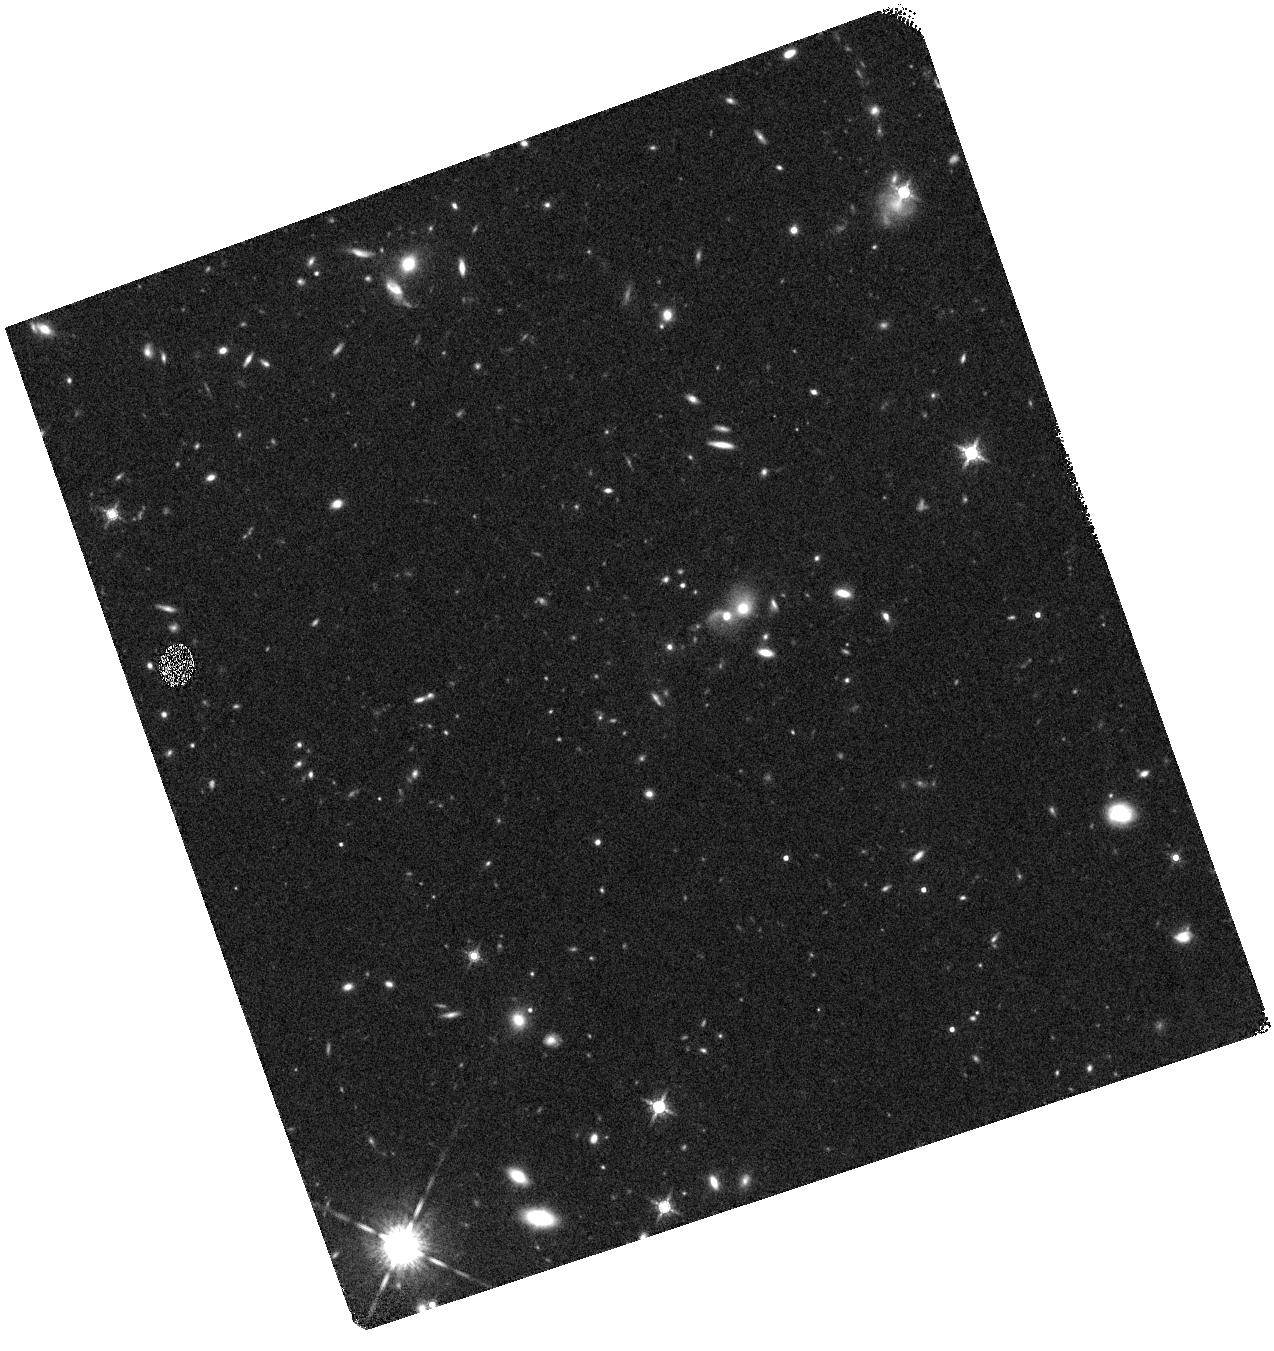
Target: ID402009
Instrument: WFC3/IR
Filter: F160W
Exposure: 16 min
Observation ID: hst_15229_02_wfc3_ir_f160w_idk102

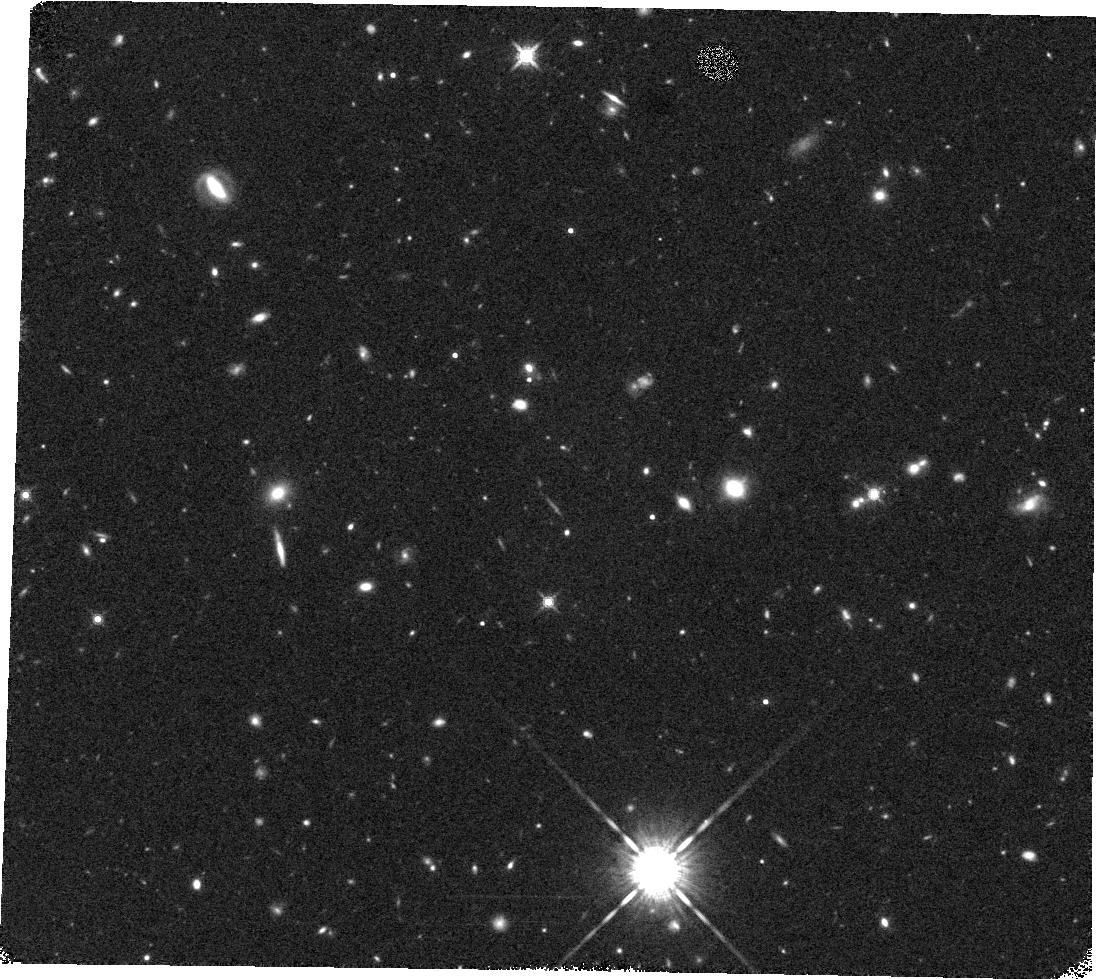
Target: ID248503
Instrument: WFC3/IR
Filter: F160W
Exposure: 18 min
Observation ID: hst_15229_08_wfc3_ir_f160w_idk108

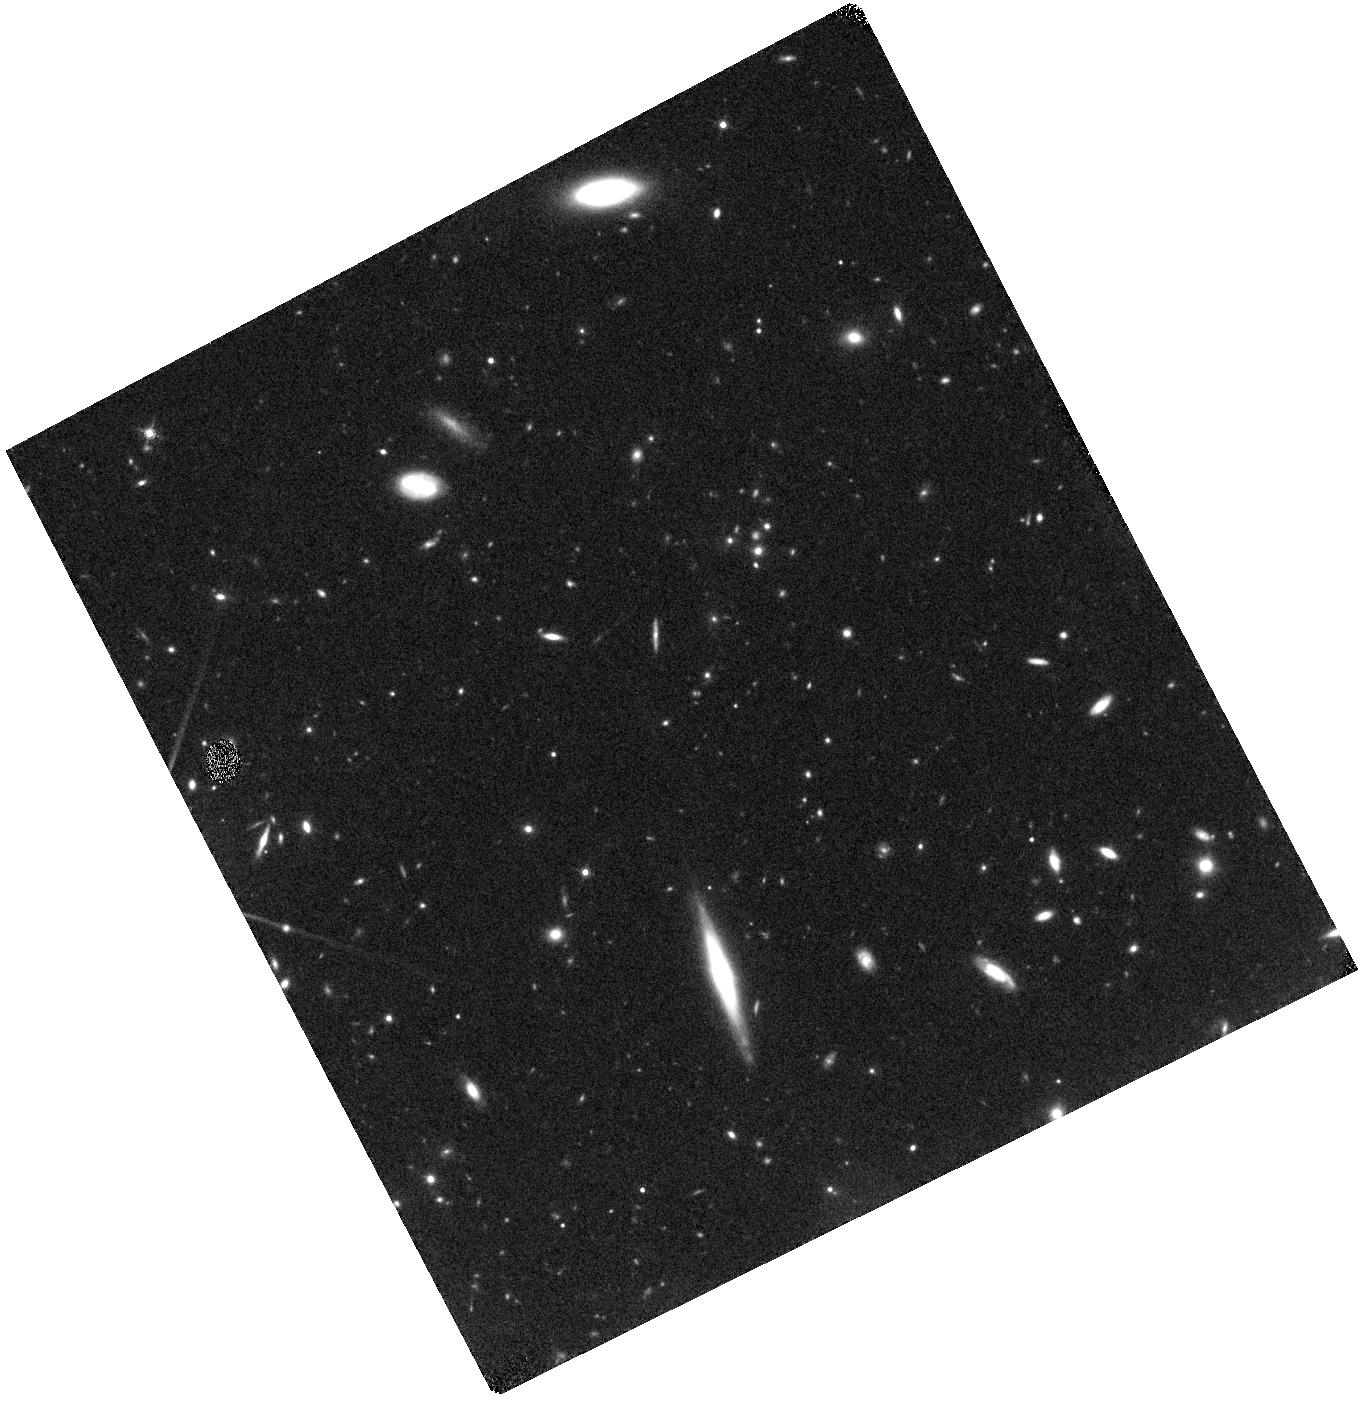
Target: ID93434
Instrument: WFC3/IR
Filter: F160W
Exposure: 18 min
Observation ID: hst_15229_05_wfc3_ir_f160w_idk105

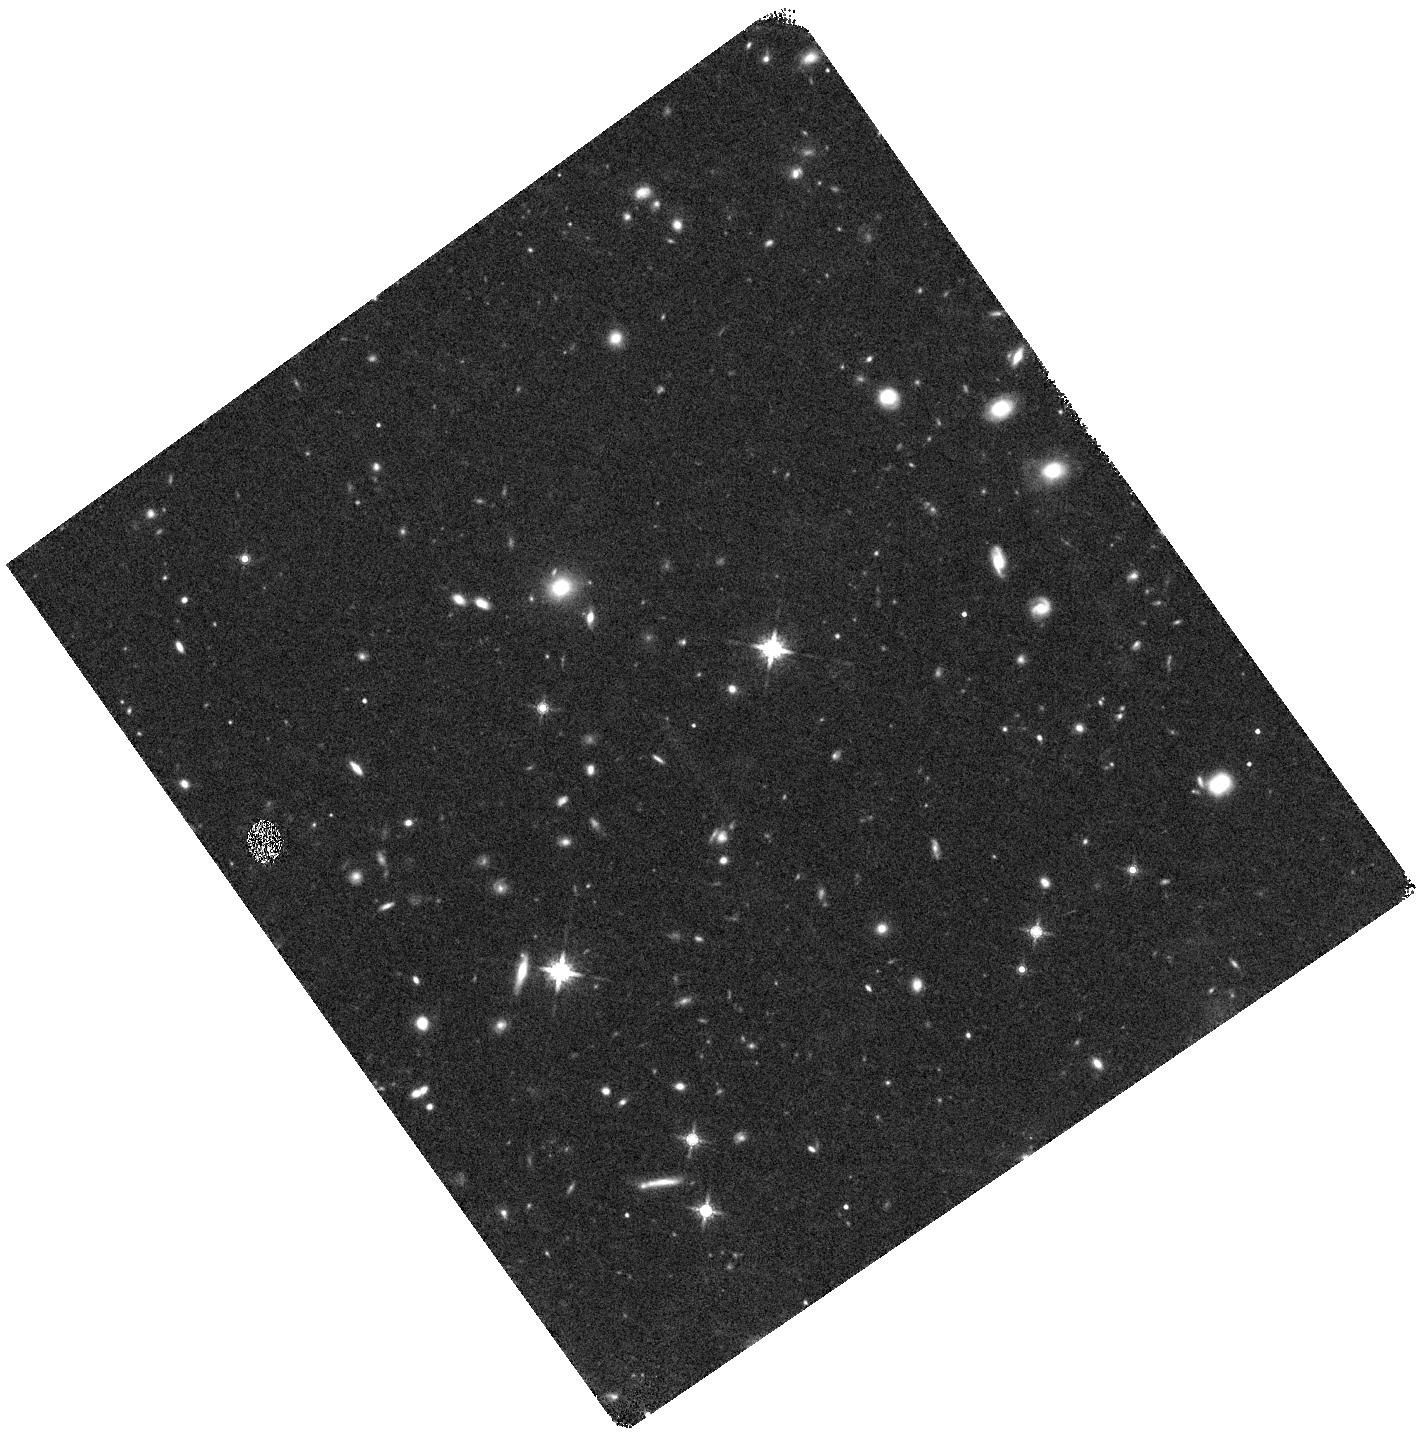
Target: ID21292
Instrument: WFC3/IR
Filter: F160W
Exposure: 16 min
Observation ID: hst_15229_04_wfc3_ir_f160w_idk104

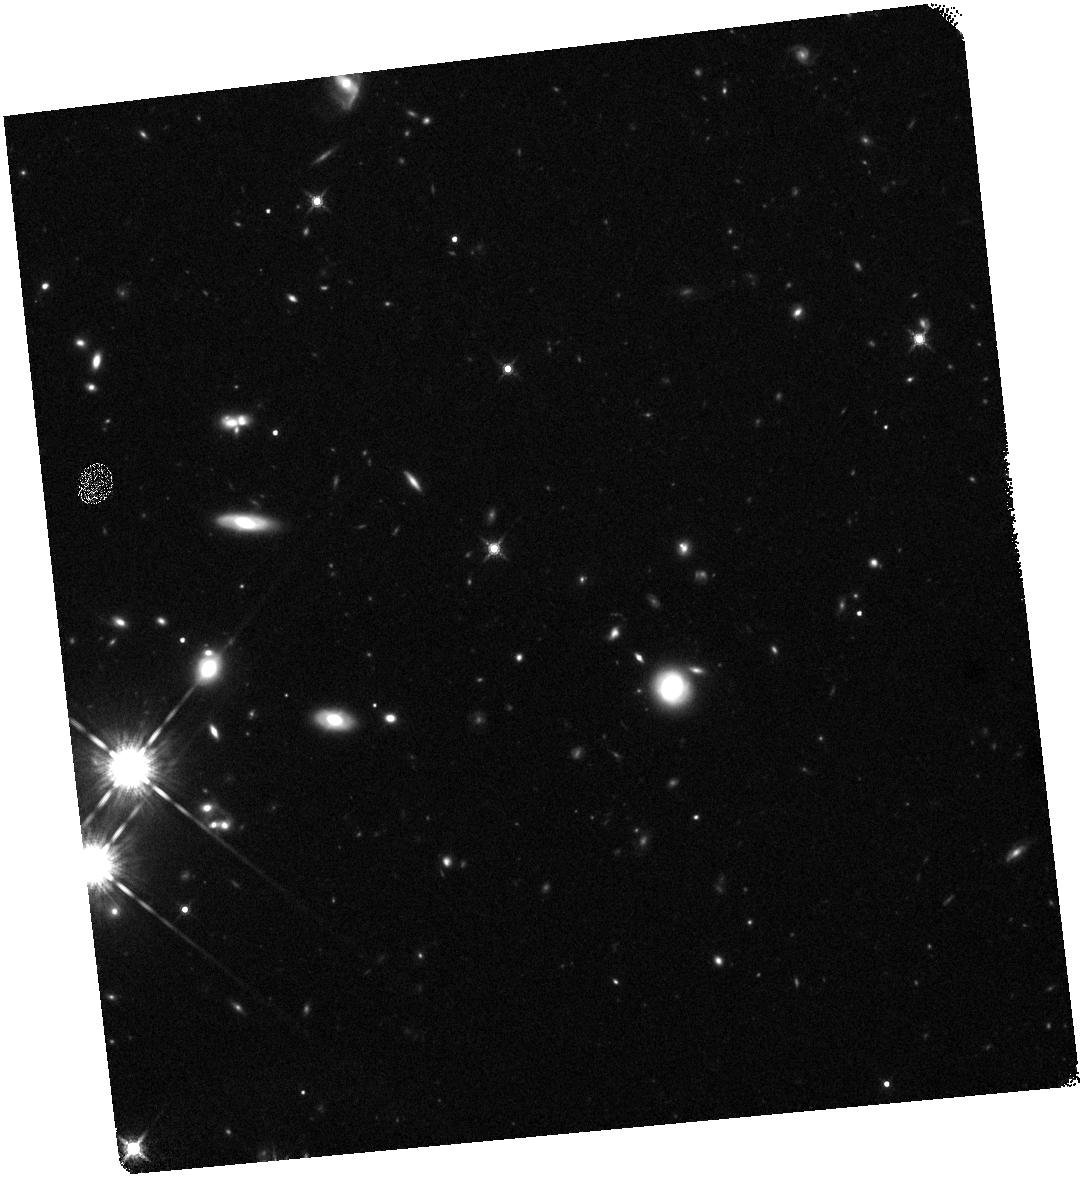
Target: ID266486
Instrument: WFC3/IR
Filter: F160W
Exposure: 16 min
Observation ID: hst_15229_03_wfc3_ir_f160w_idk103

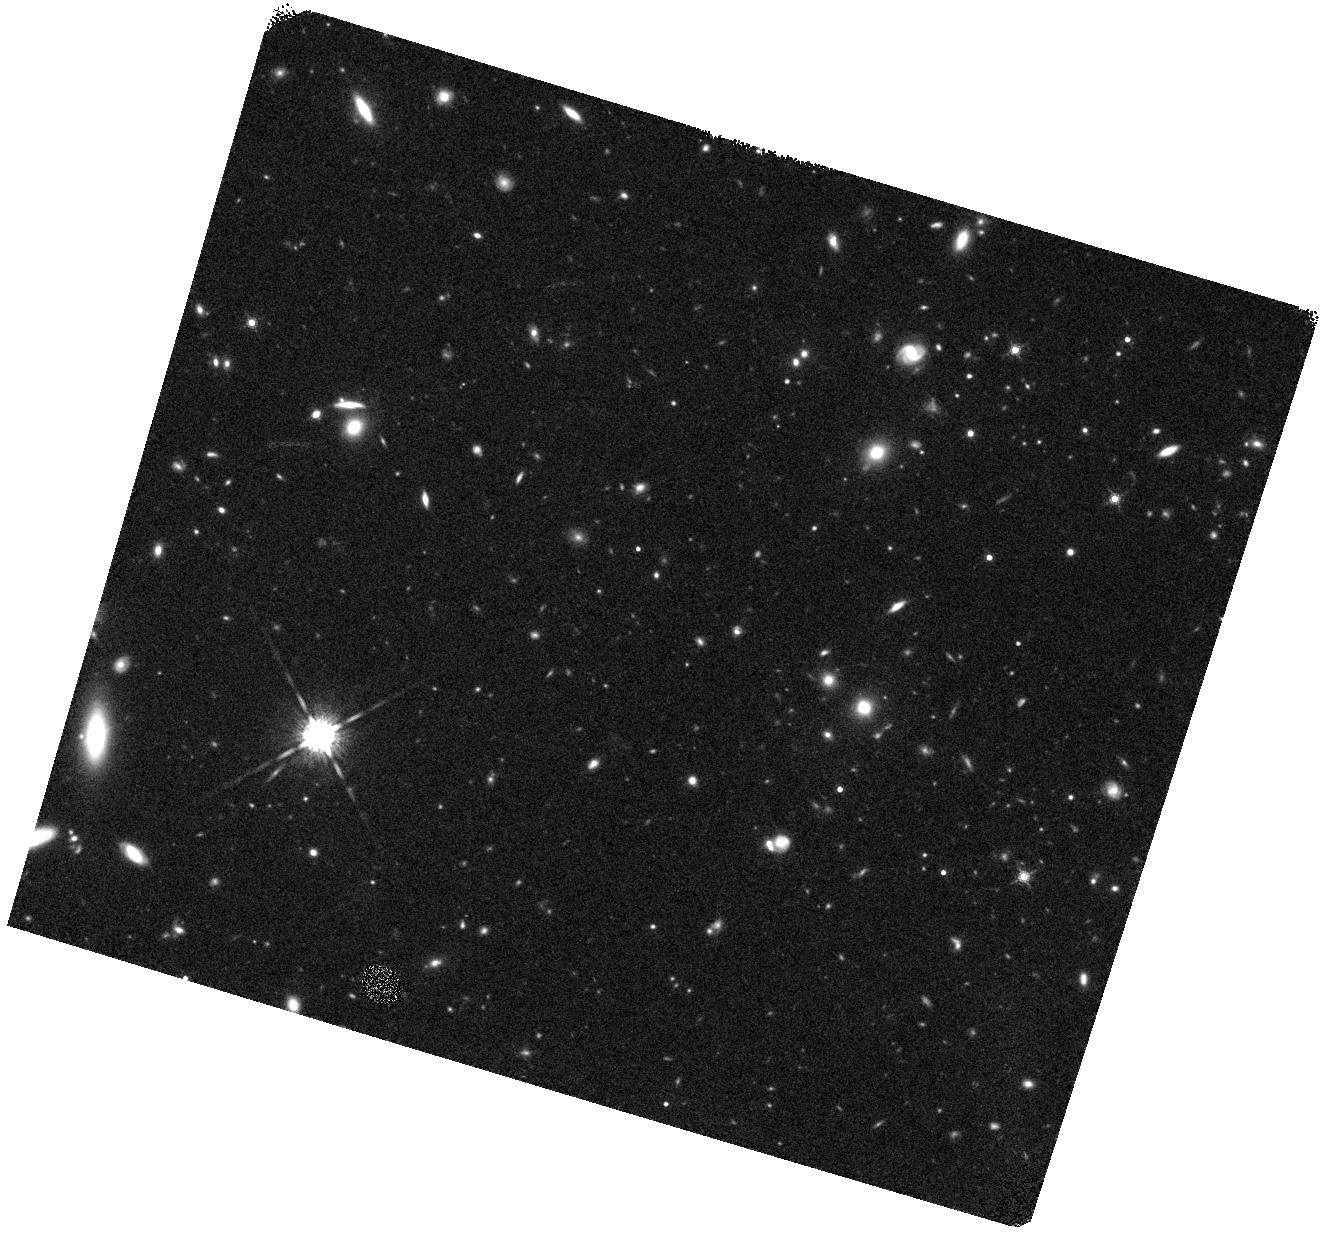
Target: ID581181
Instrument: WFC3/IR
Filter: F160W
Exposure: 18 min
Observation ID: hst_15229_06_wfc3_ir_f160w_idk106

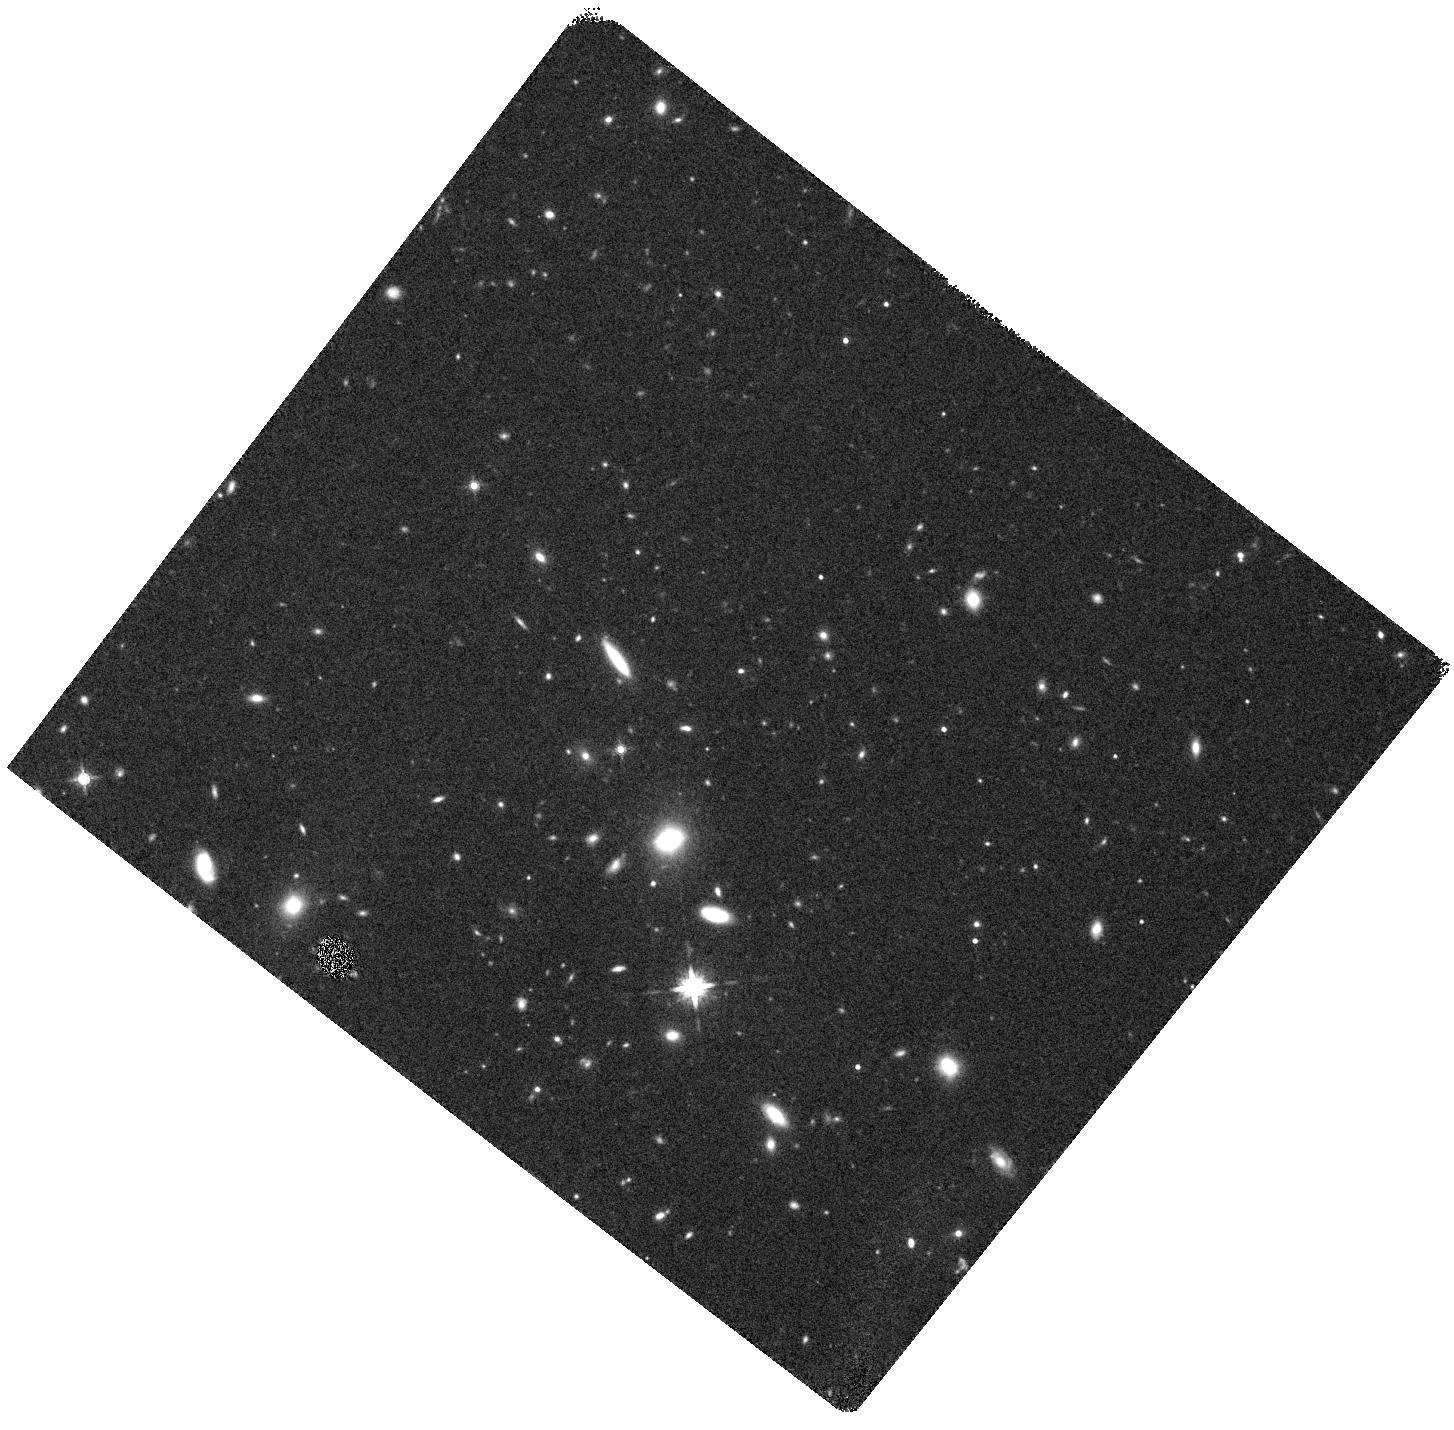
Target: ID316710
Instrument: WFC3/IR
Filter: F160W
Exposure: 18 min
Observation ID: hst_15229_07_wfc3_ir_f160w_idk107

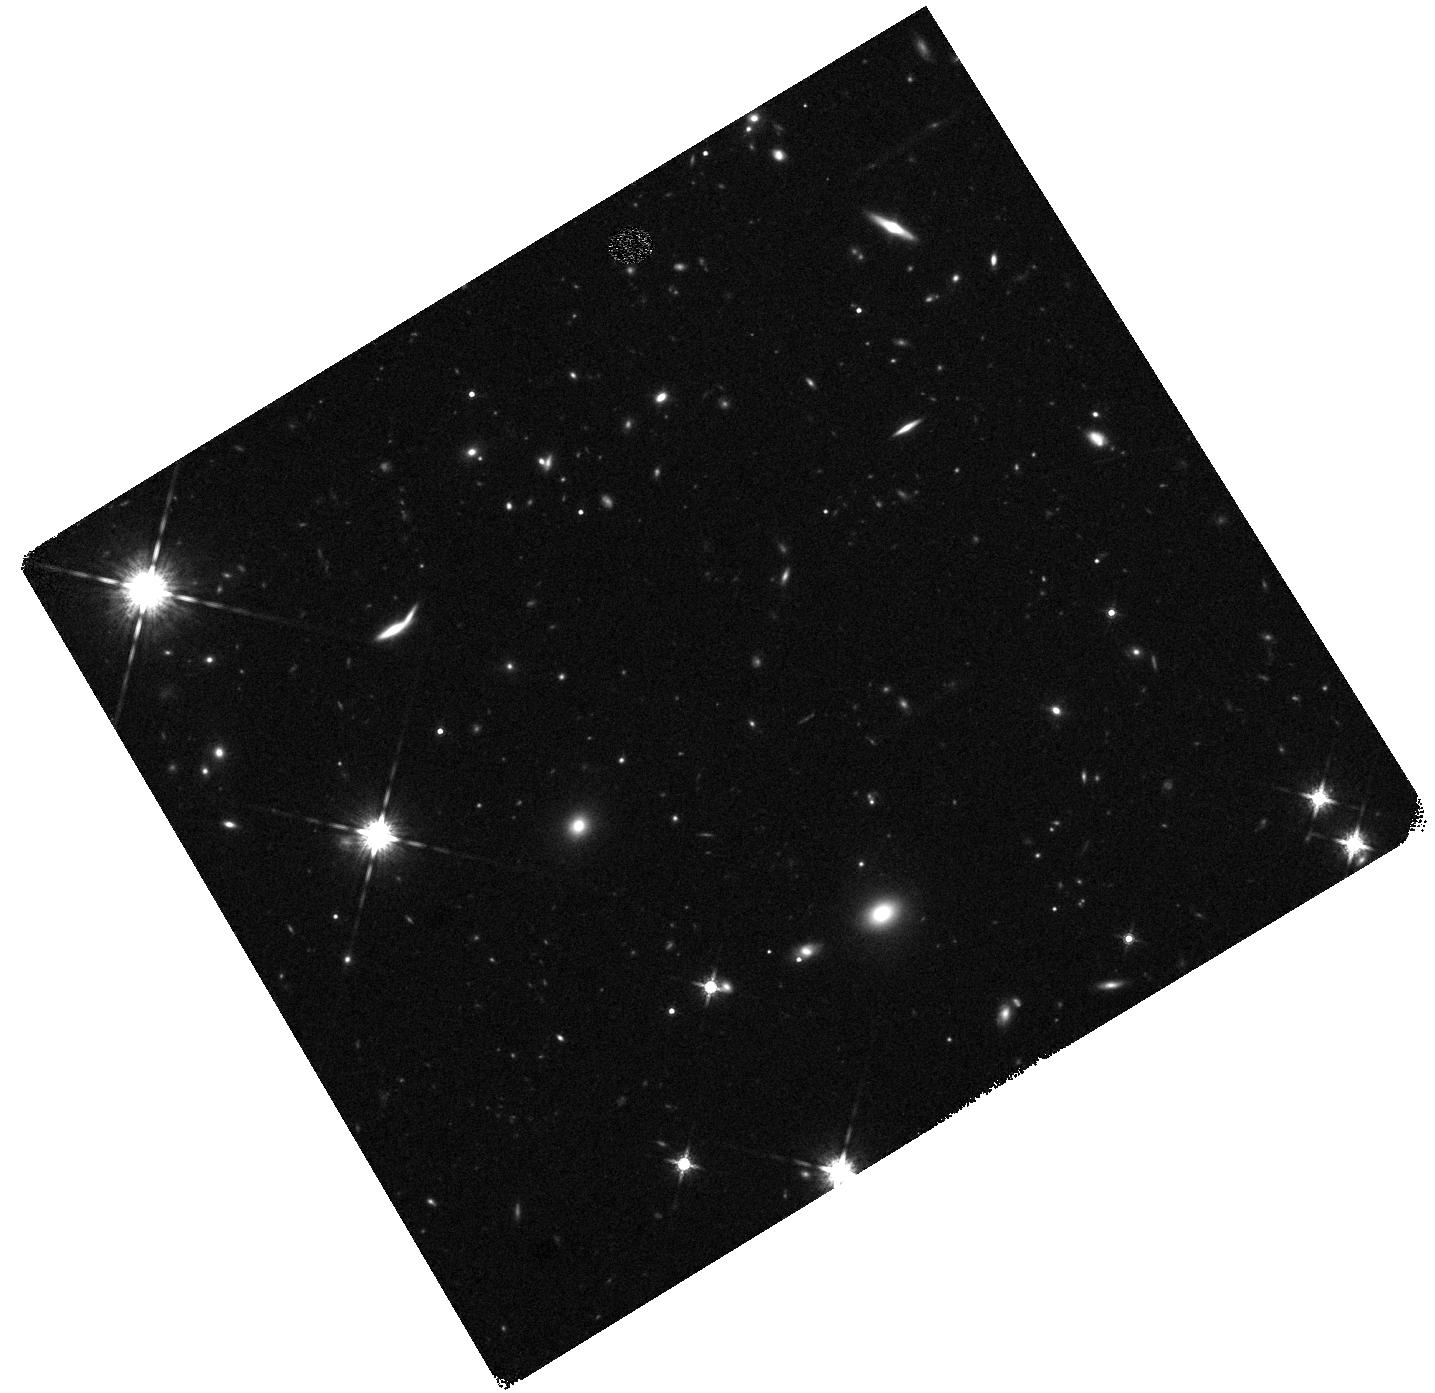
Target: ID20600
Instrument: WFC3/IR
Filter: F160W
Exposure: 16 min
Observation ID: hst_15229_01_wfc3_ir_f160w_idk101

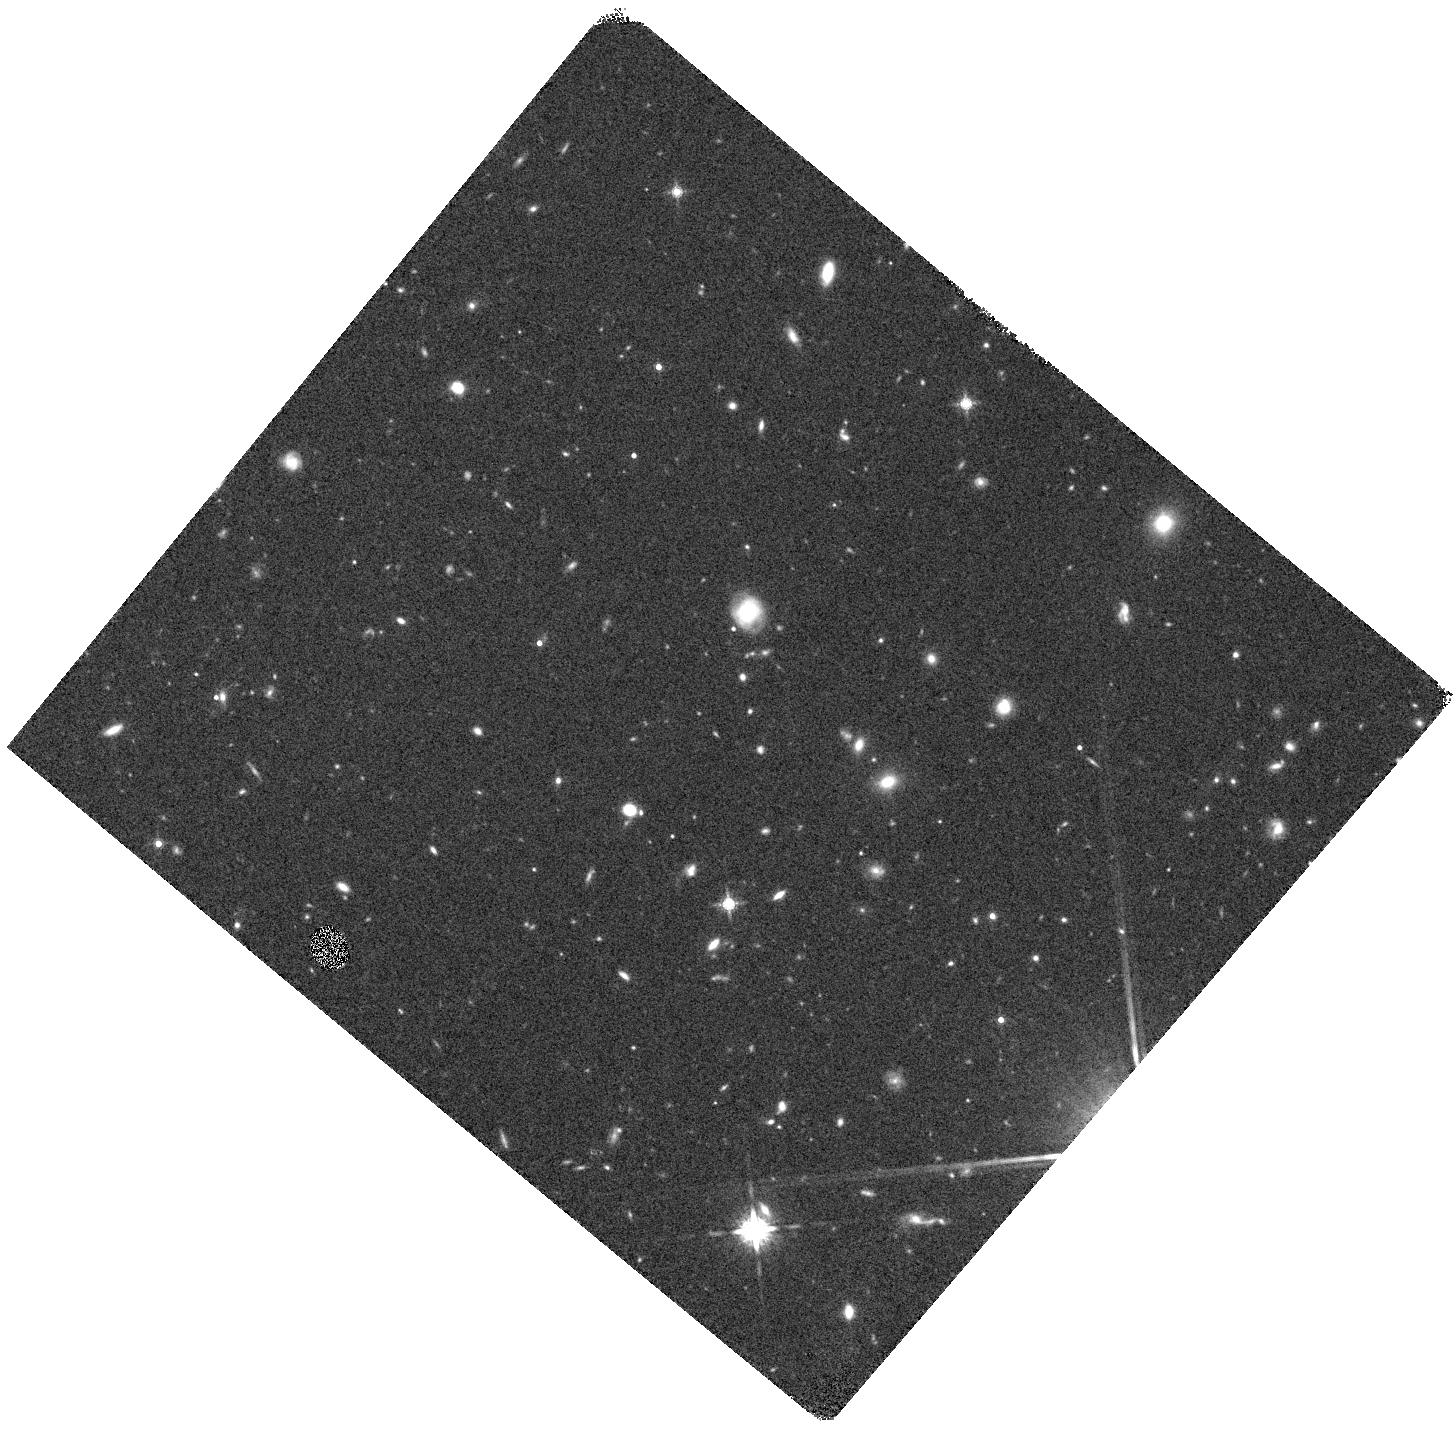
Target: ID227846
Instrument: WFC3/IR
Filter: F160W
Exposure: 18 min
Observation ID: hst_15229_09_wfc3_ir_f160w_idk109

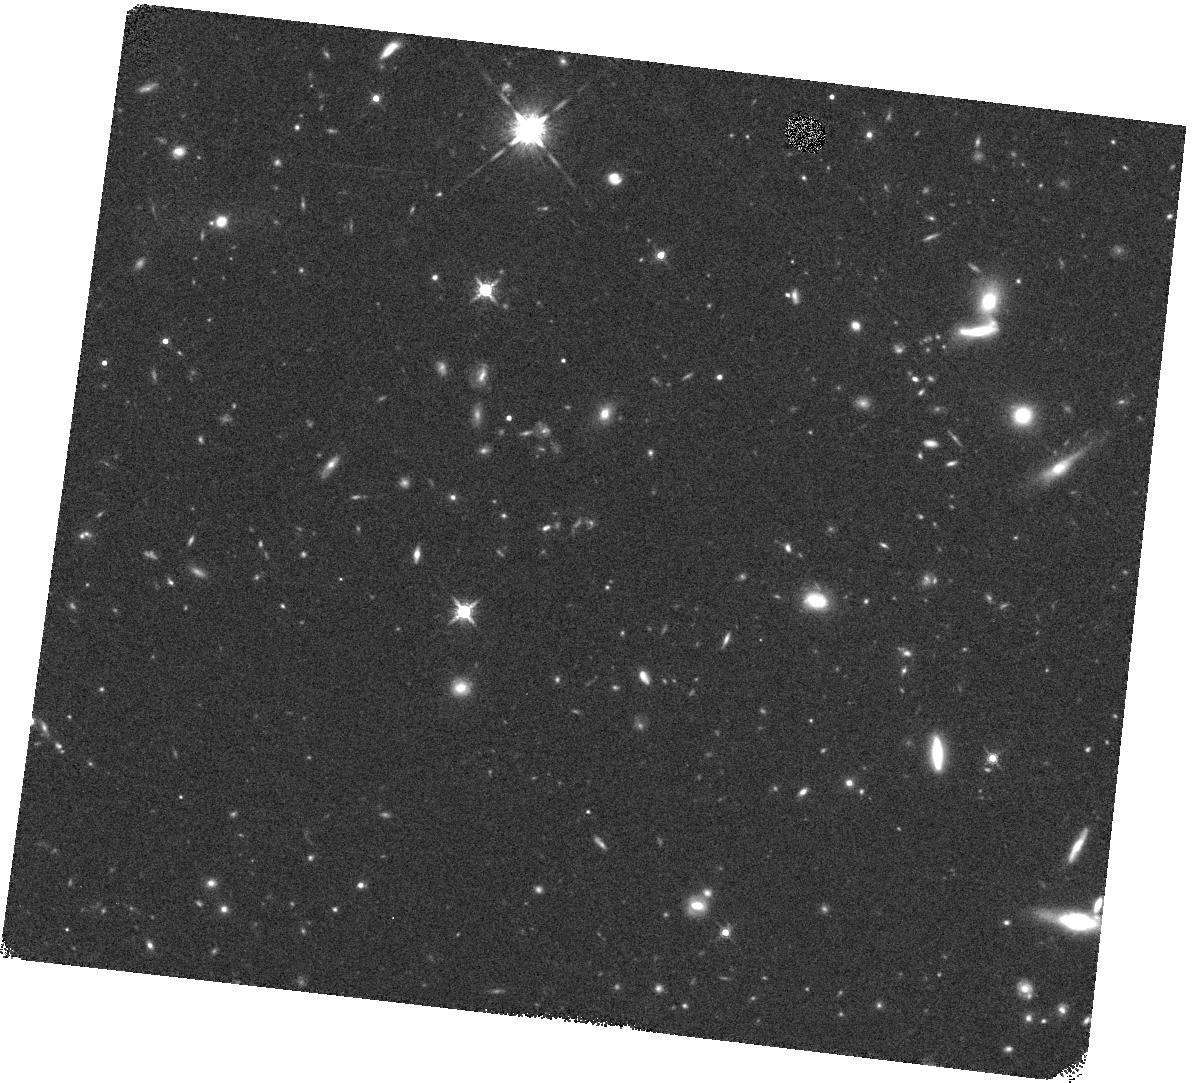
Target: ID169603
Instrument: WFC3/IR
Filter: F160W
Exposure: 19 min
Observation ID: hst_15229_10_wfc3_ir_f160w_idk110

Spectroscopic redshifts and age dating of a first statistical sample of passive galaxies at z~3 (PI: Daddi, Emanuele)

Ultradeep WFC3/G141 observations from one of our past HST programs allowed us to confirm the redshift and measure the age of a quiescent galaxy at z=3. This unique object was found inside a single WFC3 pointing (4 sq. arcmin) suggesting that massive old galaxies even at z~3 are more common than previously thought. The strong correlation observed between evolved stellar populations and a bulge-dominated morphology at least up to z~2 may also imply that the Hubble sequence comes into place at very early times. Guided by the properties of this spectroscopically confirmed z=3 passive galaxy, we have identified a substantial sample of 2.5<z<3.5 passive candidates over the full COSMOS field, selecting the brightest, most massive and most secure targets for which sufficient S/N on the continuum can be obtained in ~2 orbits with WFC3/G141 grism spectroscopy. We request here a total of 17 orbits to observe a sample of 10 passive galaxies at z>2.5, to detect their 4000A breaks and measure precise redshifts, confirming their identification as distant, quiescent systems (as opposed to dusty star-forming sources), and measuring their stellar ages as well as sizes from the WFC3/F140 ancillary imaging. We have verified that no object of this kind, bright enough to be confirmed spectroscopically, can be found inside existing WFC3 spectroscopy in the CANDELS fields, and that this science cannot be competitively done from the ground. These new observations will push the constraints on the evolution, nature and abundance of passive galaxies to the highest redshifts, and will allow a first detailed picture of the early assembly of the Hubble sequence.